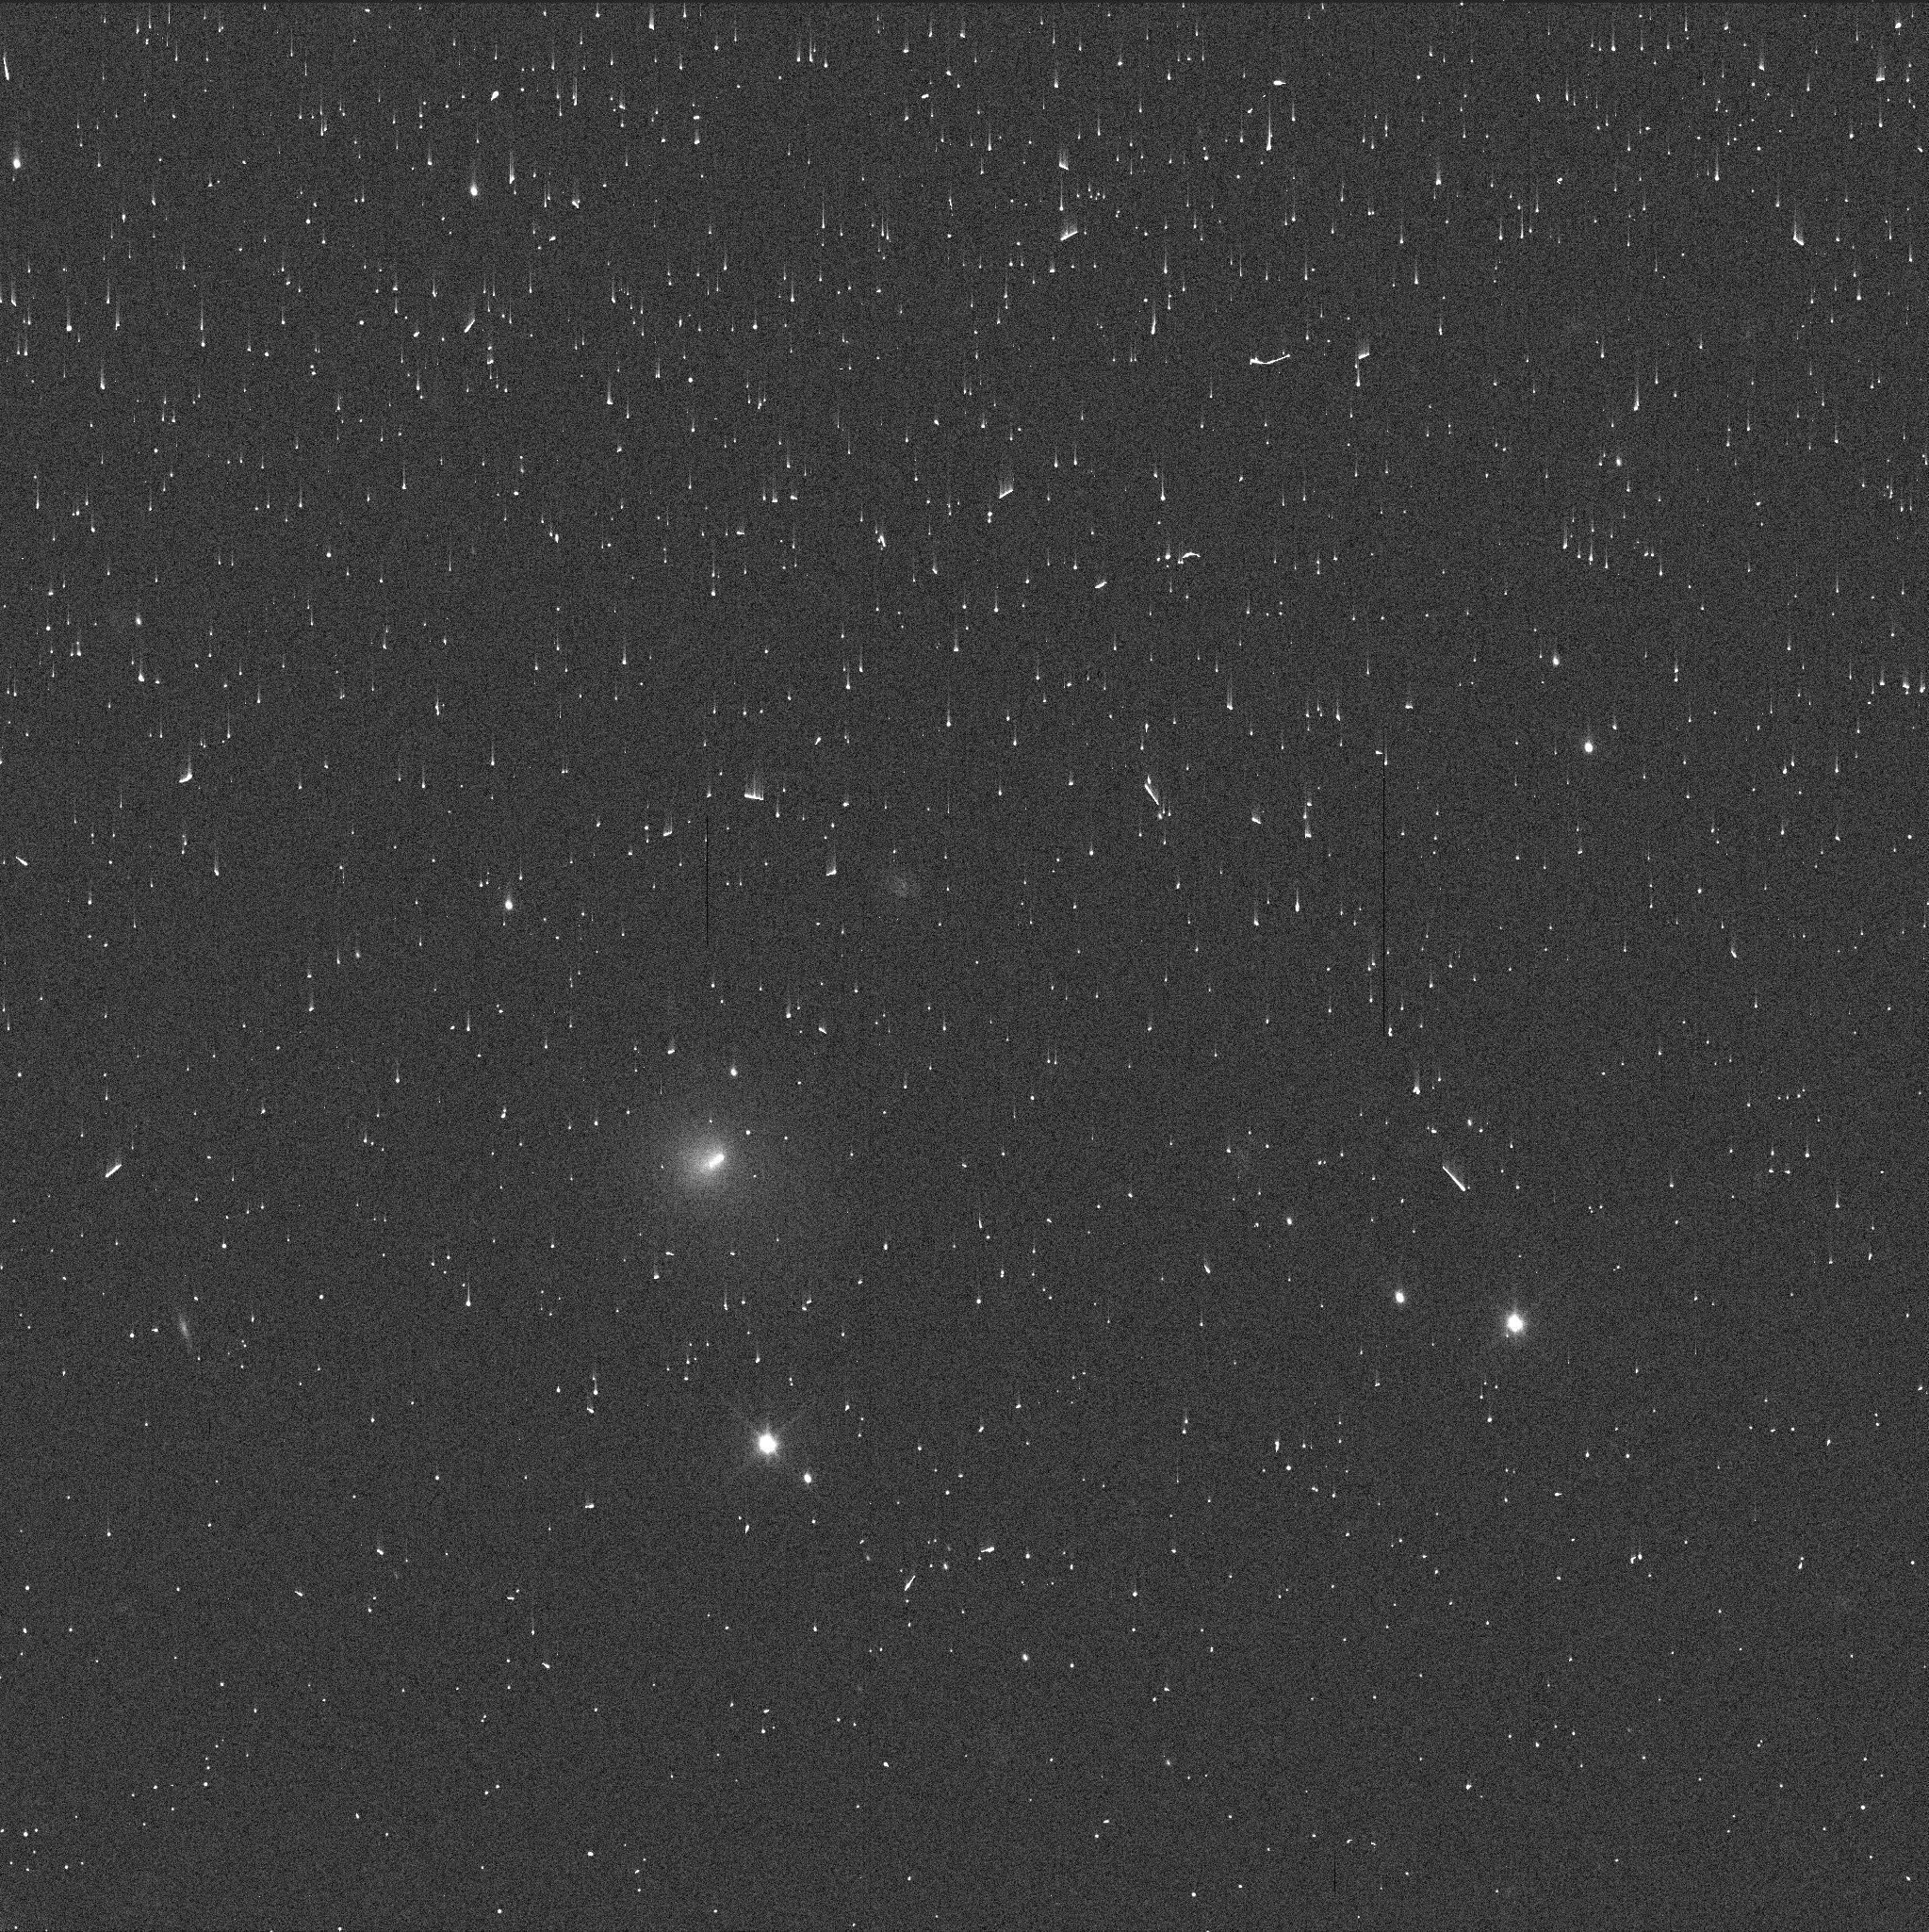
Target: C2023RS61
Instrument: WFC3/UVIS
Filter: F350LP
Exposure: 1 min
Observation ID: ifqx01crq

Characterizing an onging outburst of a rare centaur C/2023 RS61 with joint JWST and HST observations (PI: Lilly, Eva)

Centaurs are small bodies scattered from the trans-Neptunian region, carrying invaluable information on the composition of trans-Neptunian objects. About 10% of centaurs show cometary activity, poorly understood and often unpredictable. In early 2025 centaur C/2023 RS61 developed a wide tail not aligned with the anti-solar direction. Follow-up images from July 2025 show a weak, anti-solar oriented tail, while on August 10 the brightness of C/2023 RS61 suddenly increased by >4 magnitudes, indicative of a powerful outburst. Archival images reveal at least two more brightening events in the past, suggesting this object is indeed a rare distant outbursting Centaur with rapidly changing coma morphology. Moreover, it is a dynamically new centaur, meaning the nucleus has not yet been significantly thermally processed, therefore offering a unique opportunity to analyze volatiles driving a distant activity on a nearly-pristine small body, with the potential to trace back its formation location in the protosolar disc. We propose 5.5 hours and 1 orbit respectively of joint JWST and HST observations to characterize the rare centaur C/2023 RS61 (PANSTARRS) that has undergone at least four major outbursts and displays an unusually red dust coma. The proposed program will allow to acquire high-resolution spectra of the gas species driving the current outburst complemented with the detailed inner dust coma morphology linking the gas species to their nucleiographic sources. Time-critical DD time is necessary, as C/2023 RS61 is undergoing a powerful outburst, meaning the coma brightness will likely decrease rapidly and disappear before the start of a new regular observing cycle.